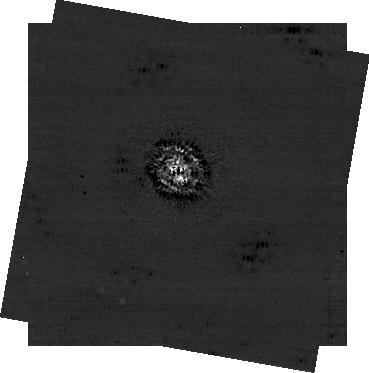
Target: VEGA
Instrument: NIRCAM/CORON
Filter: F444W+MASKRND
Exposure: 43 min
Observation ID: jw01193-c1021_t001_nircam_f444w-maskrnd-sub320a430r

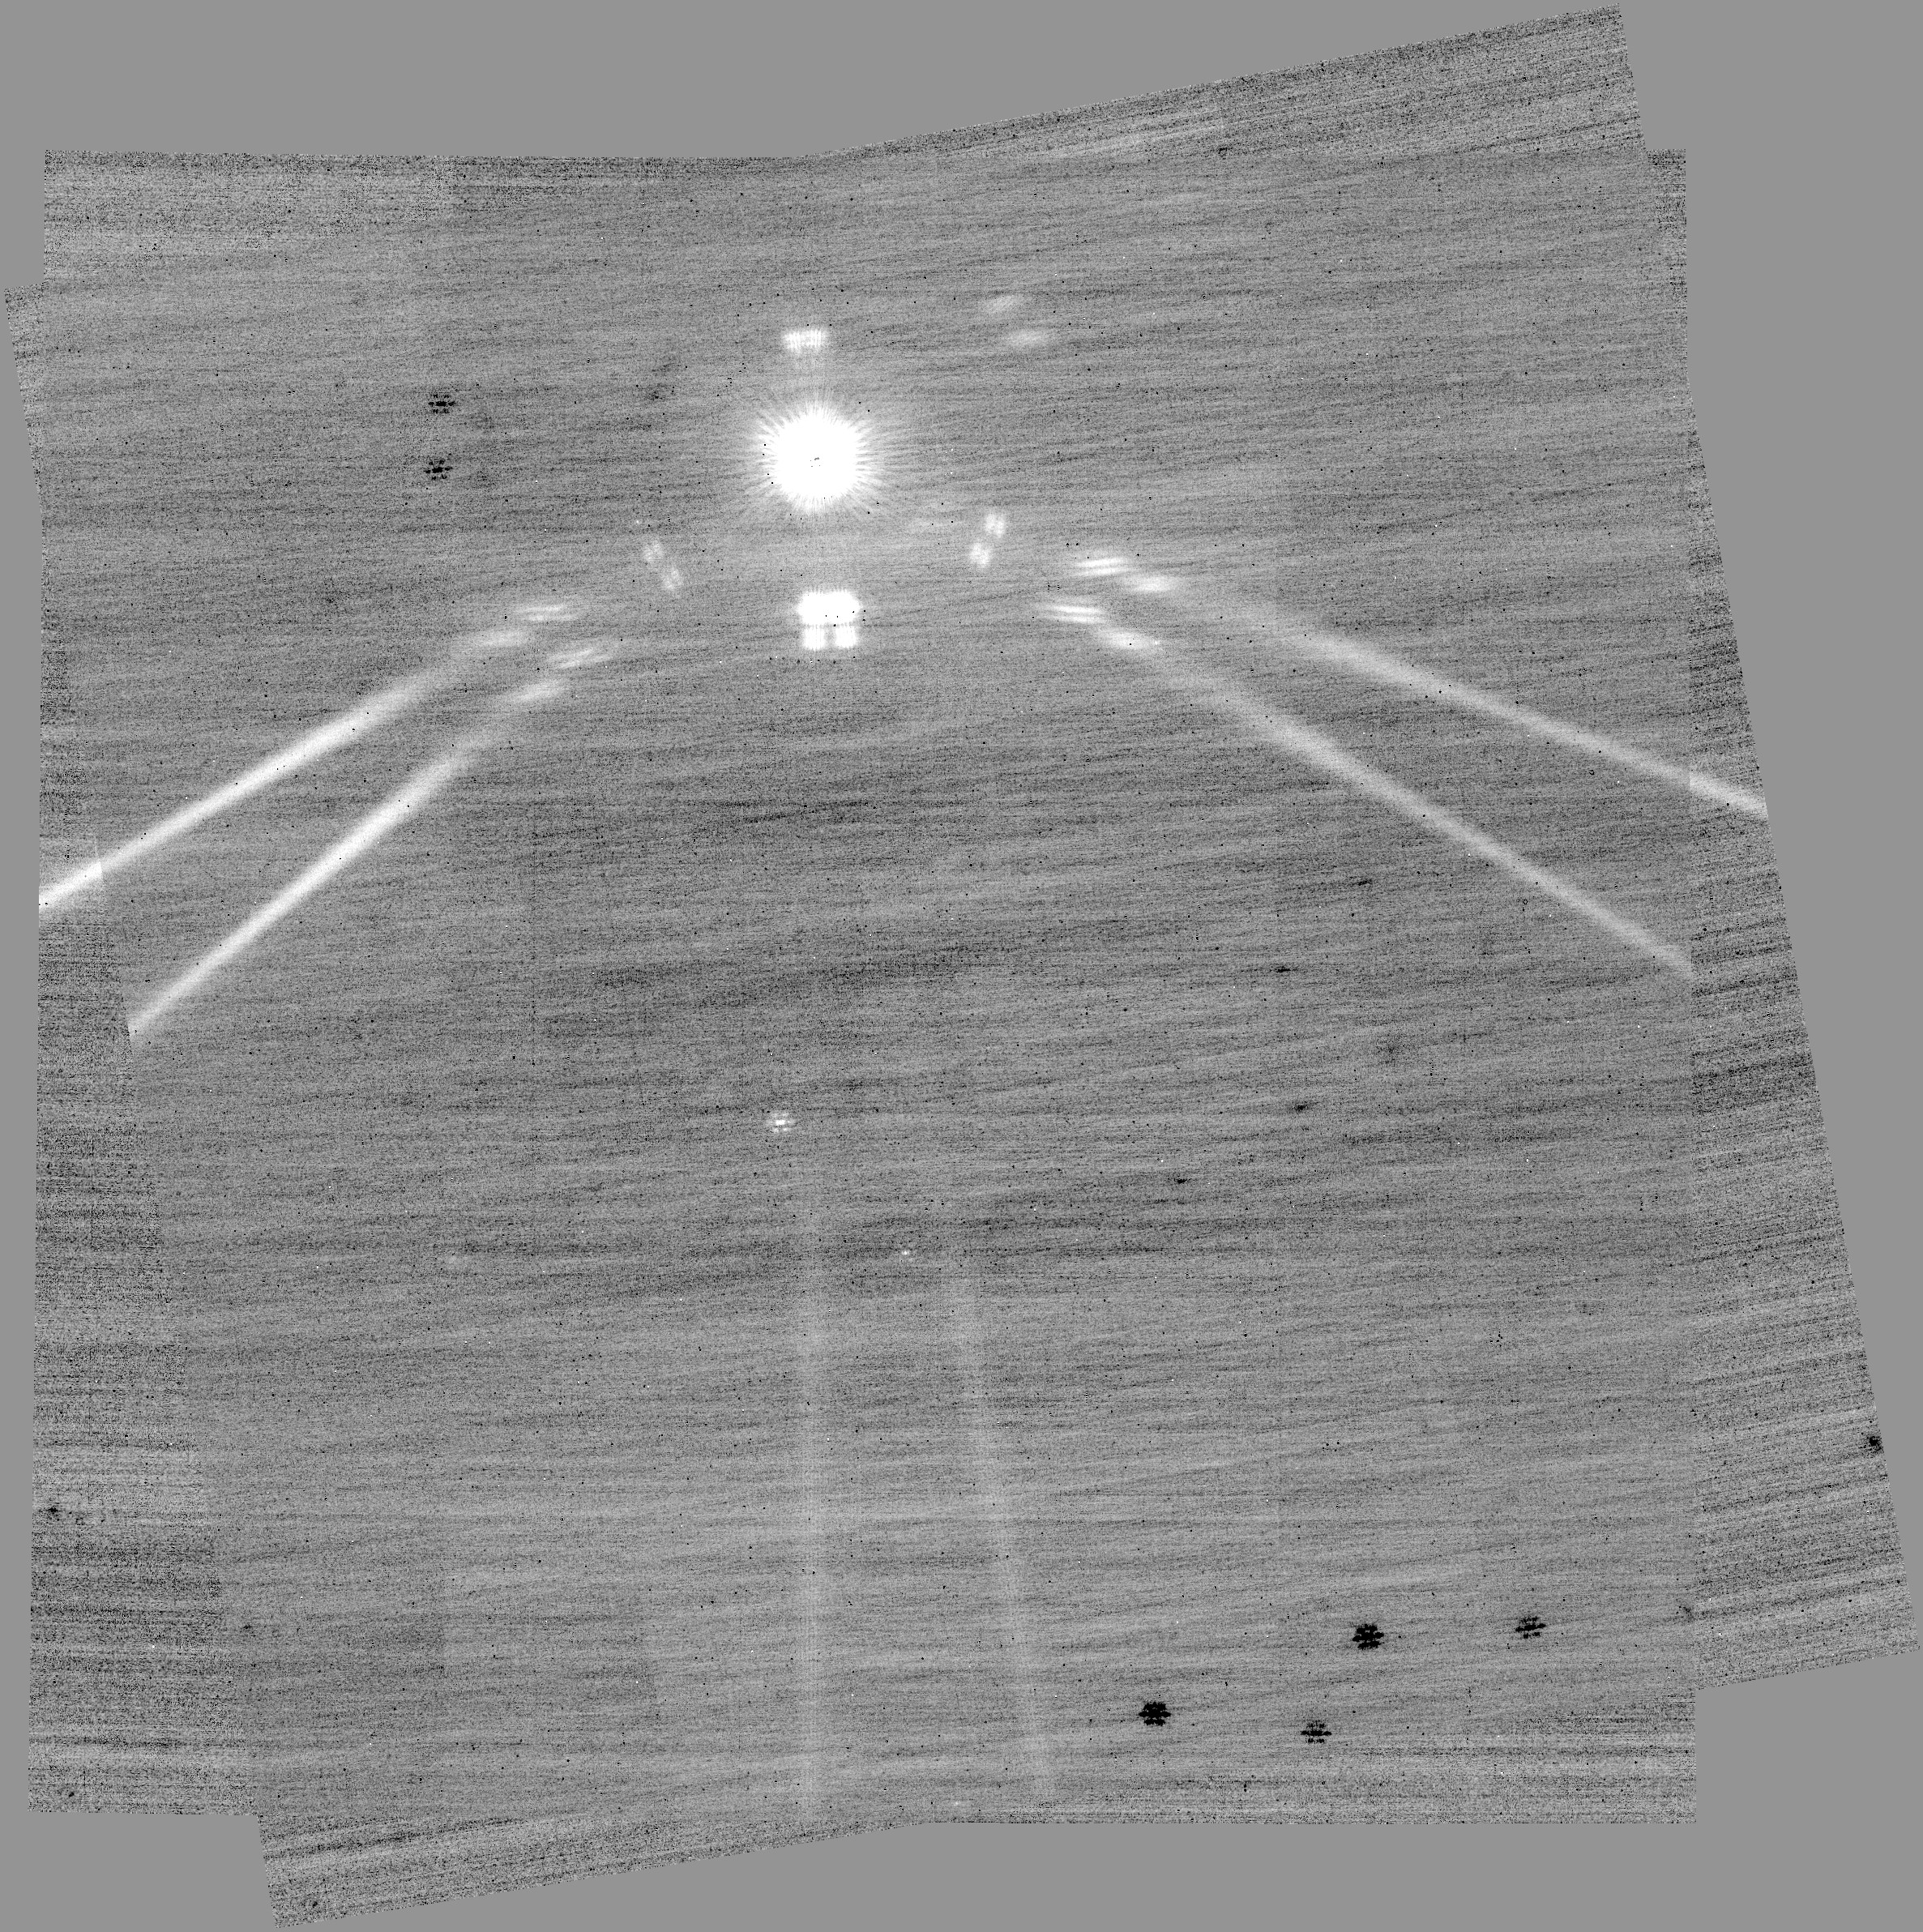
Target: FOMALHAUT
Instrument: NIRCAM/CORON
Filter: F356W+MASKRND
Exposure: 9 min
Observation ID: jw01193-c1031_t015_nircam_f356w-maskrnd

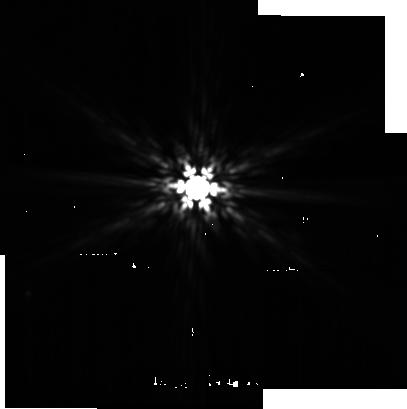
Target: EPS-ERI-PSF-ALL
Instrument: MIRI
Filter: F1500W
Exposure: 18 min
Observation ID: jw01193-o043_t012_miri_f1500w-sub256

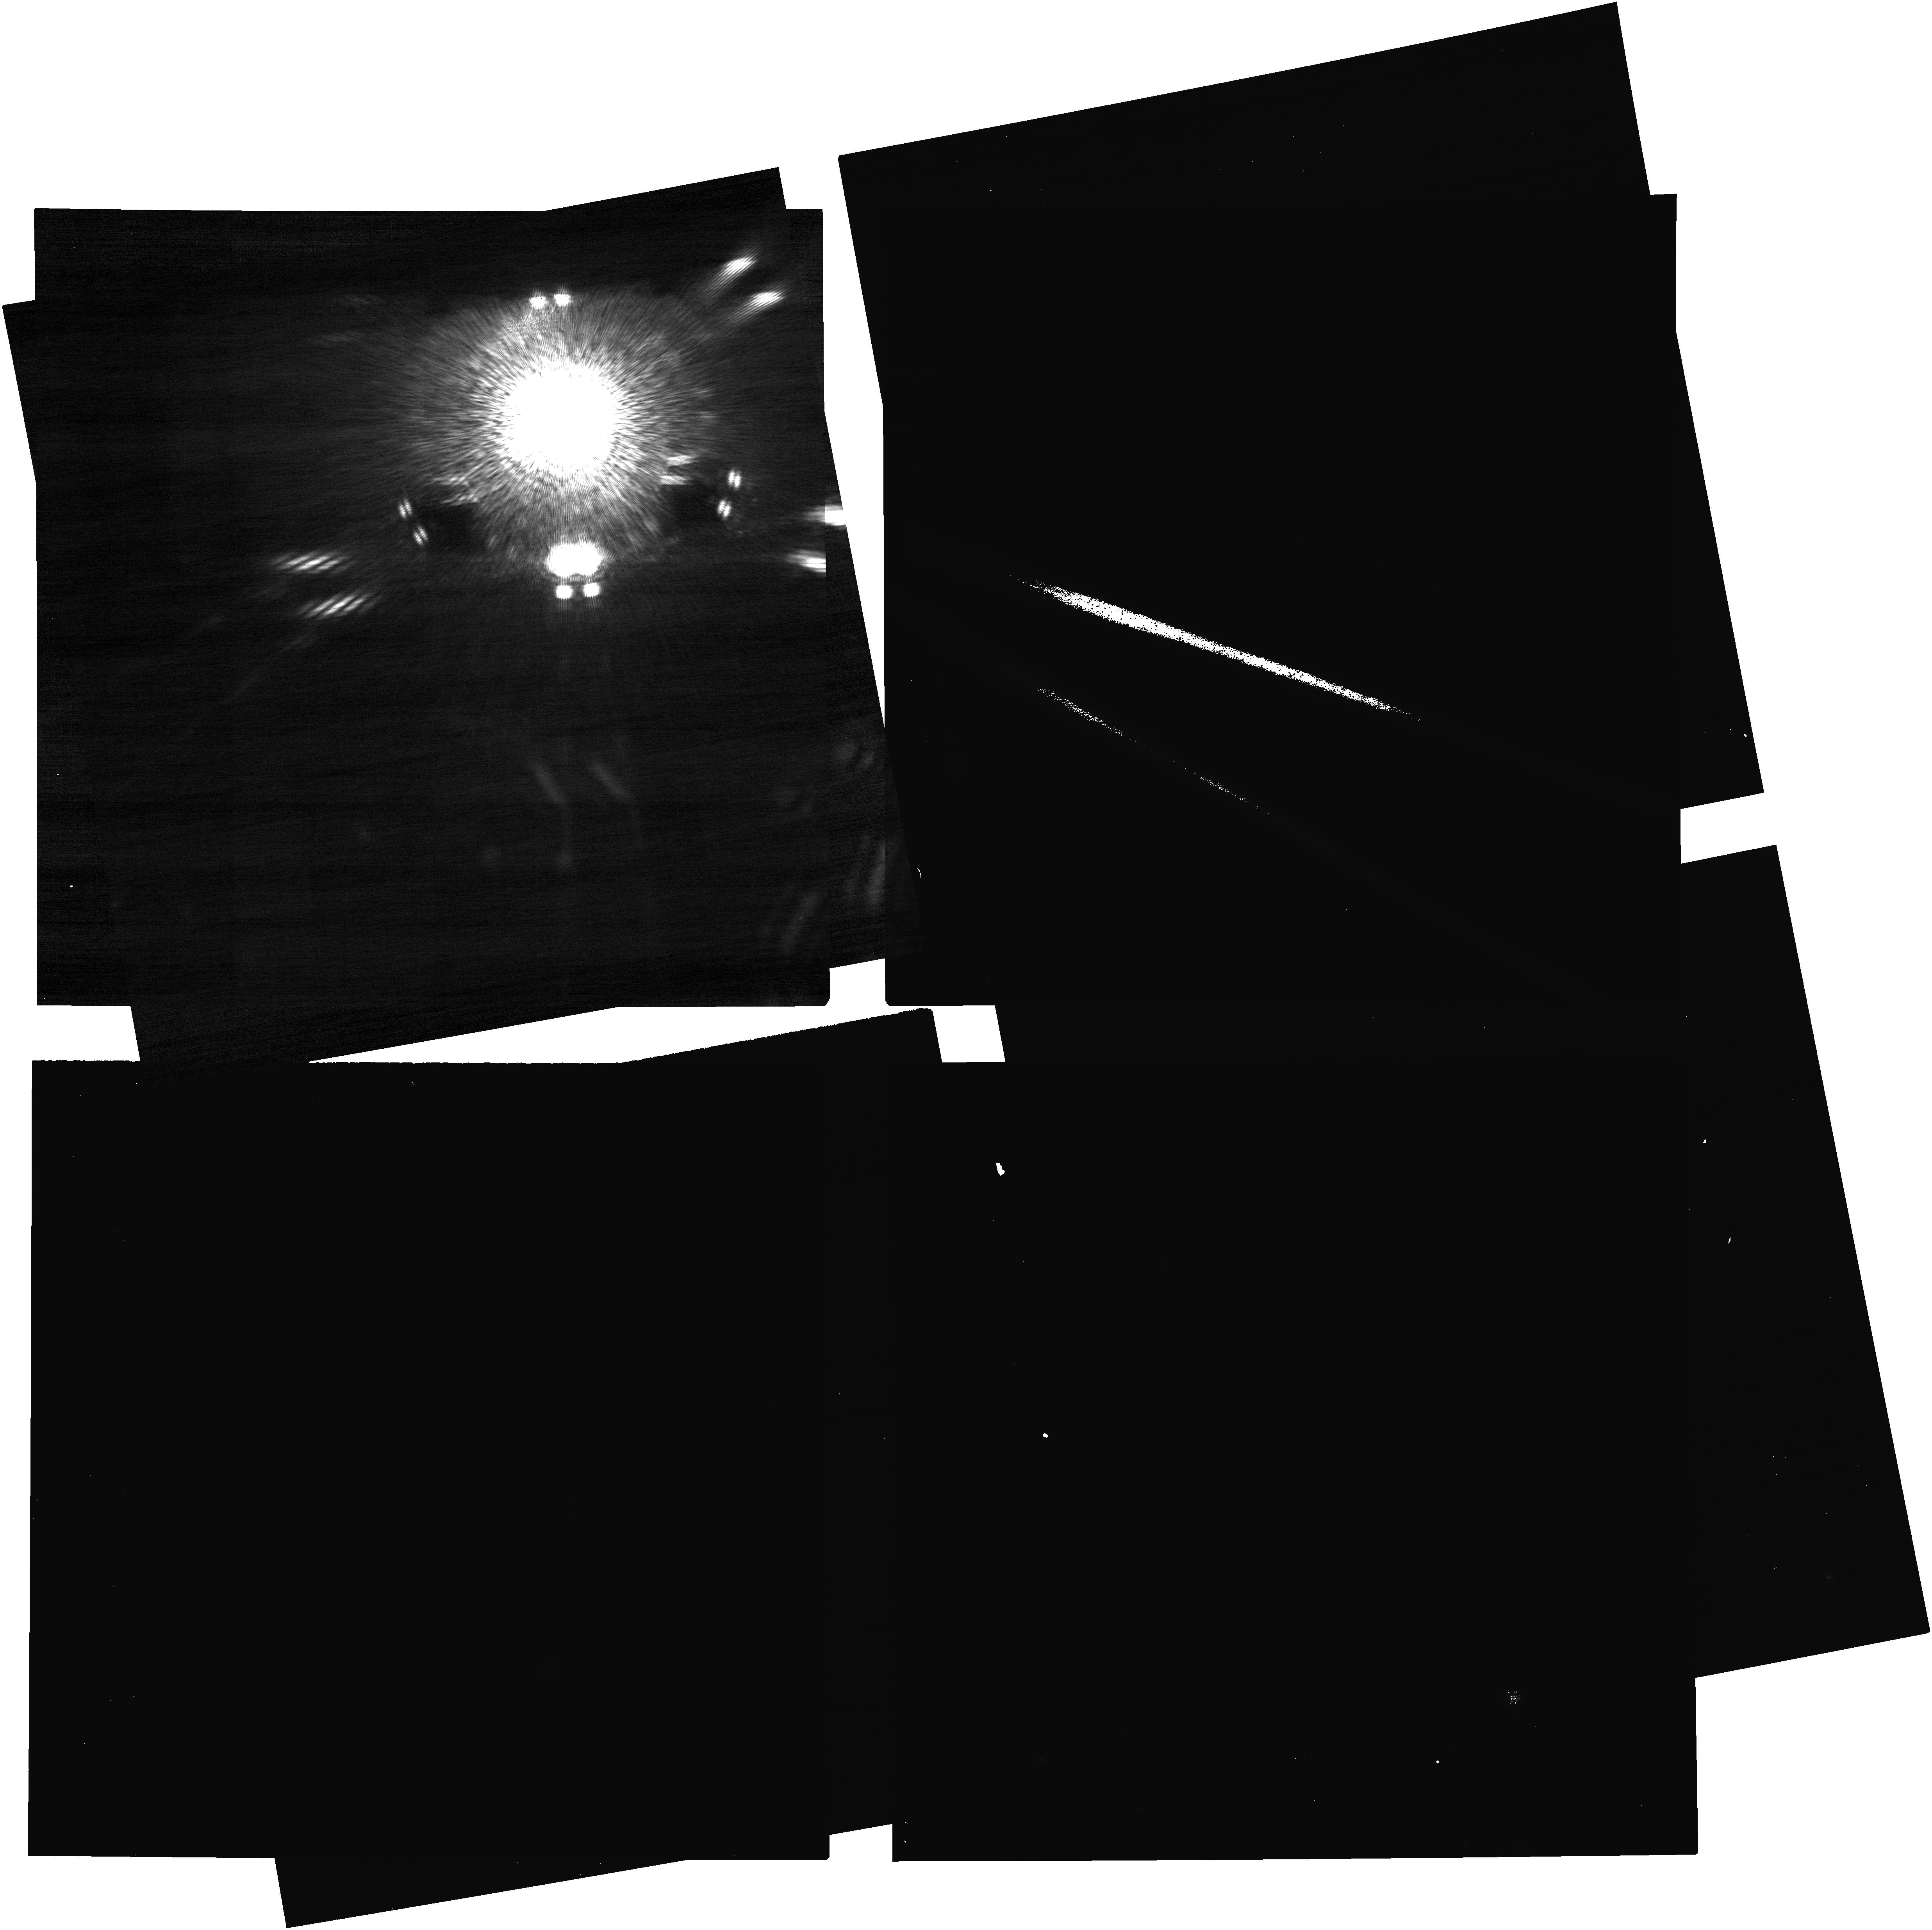
Target: EPS-ERI
Instrument: NIRCAM
Filter: F210M+MASKRND
Exposure: 43 min
Observation ID: jw01193-c1024_t009_nircam_f210m-maskrnd

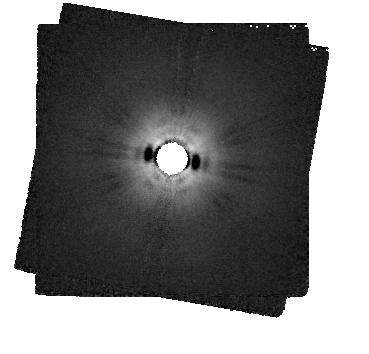
Target: VEGA-COPY-MIRI-CORON
Instrument: MIRI/CORON
Filter: F2300C+LYOT_2300
Exposure: 32 min
Observation ID: jw01193-c1019_t002_miri_f2300c-masklyot

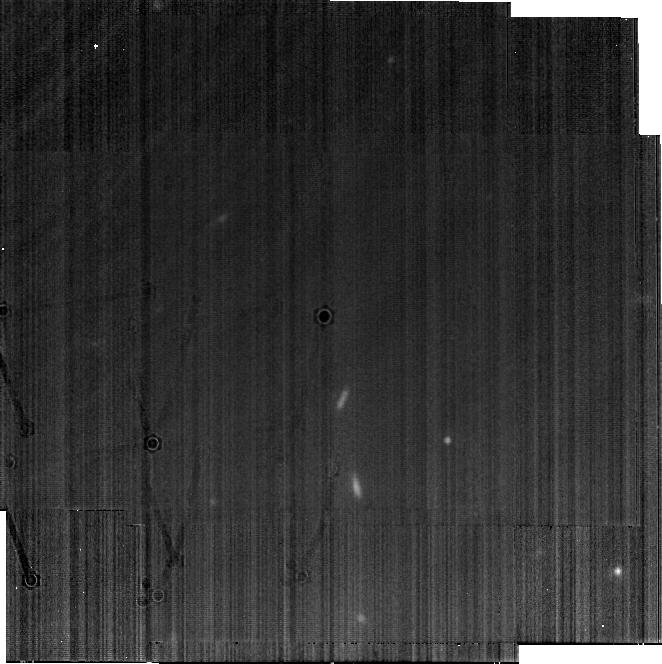
Target: EPS-ERI-MIRI-BACK-NEW
Instrument: MIRI
Filter: F1800W
Exposure: 17 min
Observation ID: jw01193-o045_t023_miri_f1800w-brightsky

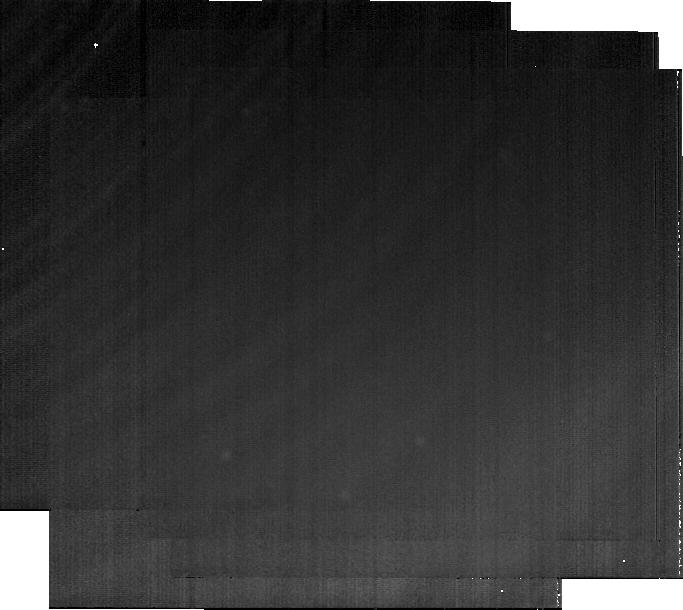
Target: VEGA-PSF-MIRI-CORON-BACK
Instrument: MIRI
Filter: F2550W
Exposure: 18 min
Observation ID: jw01193-o020_t007_miri_f2550w-brightsky

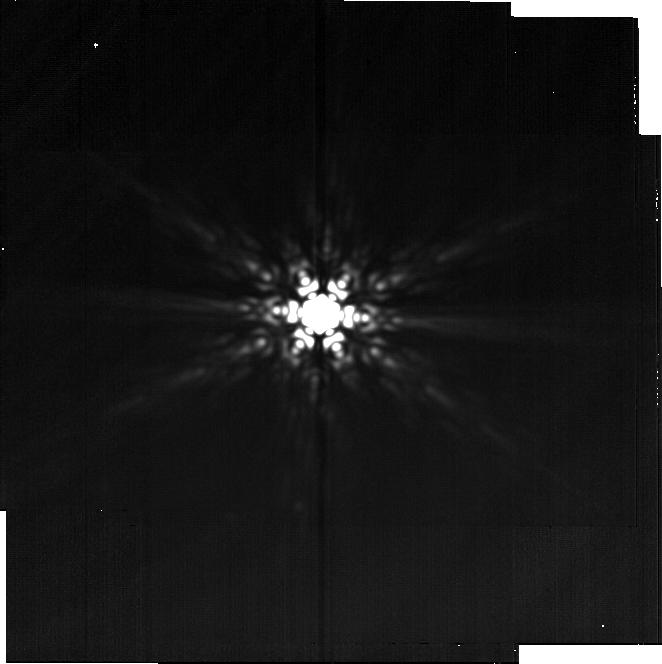
Target: FOMALHAUT-PSF-MIRI-F2550
Instrument: MIRI
Filter: F2550W
Exposure: 18 min
Observation ID: jw01193-o062_t019_miri_f2550w-brightsky

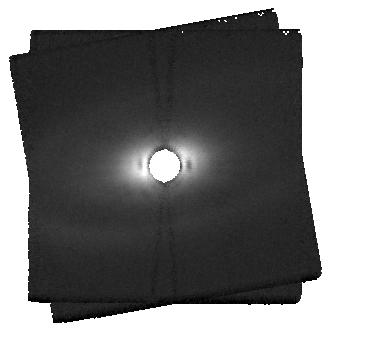
Target: FOMALHAUT-COPY-MIRI-CORON
Instrument: MIRI/CORON
Filter: F2300C+LYOT_2300
Exposure: 32 min
Observation ID: jw01193-c1015_t016_miri_f2300c-masklyot

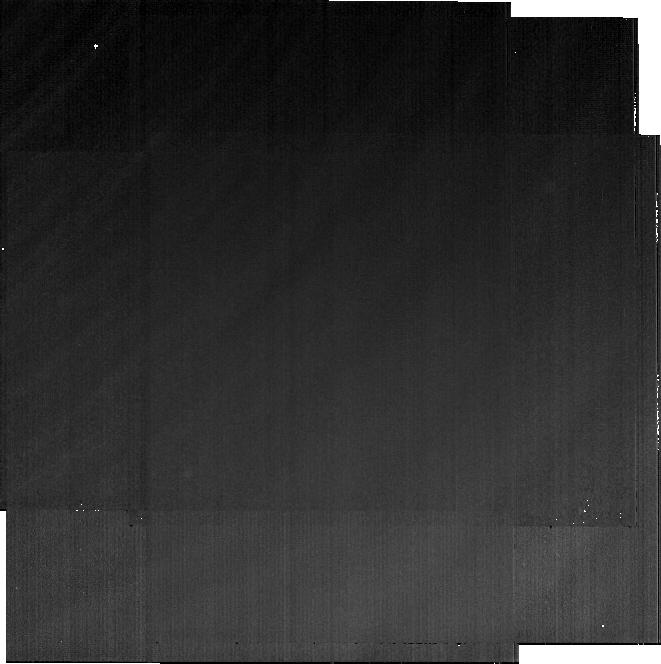
Target: DEL-ERI-MIRI-BACK-NEW
Instrument: MIRI
Filter: F2550W
Exposure: 18 min
Observation ID: jw01193-o041_t024_miri_f2550w-brightsky

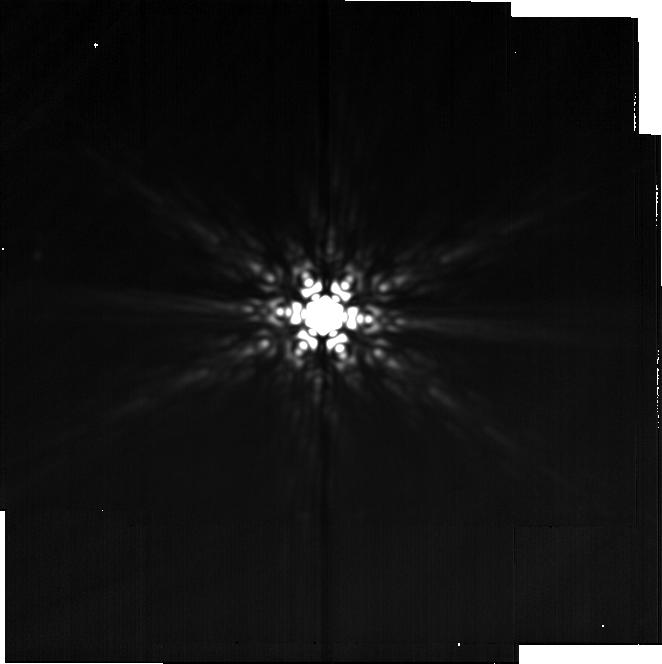
Target: VEGA-PSF-MIRI-F2550
Instrument: MIRI
Filter: F2550W
Exposure: 18 min
Observation ID: jw01193-o021_t005_miri_f2550w-brightsky

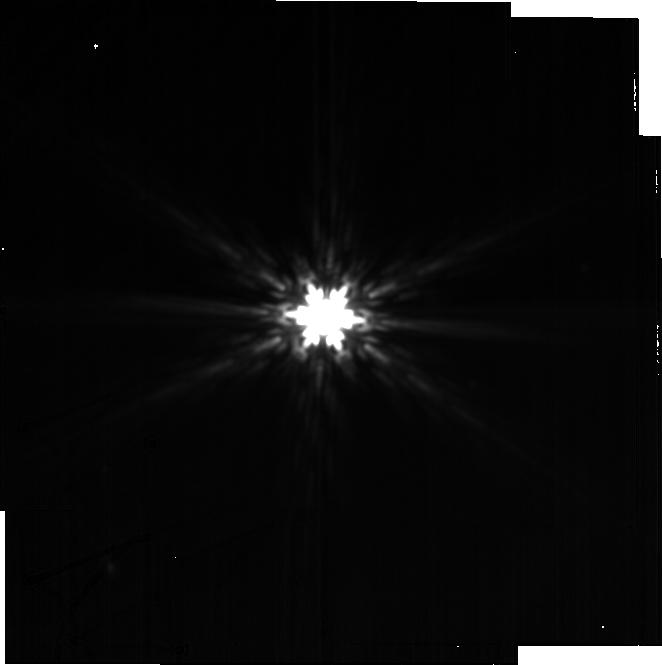
Target: EPS-ERI
Instrument: MIRI
Filter: F2100W
Exposure: 17 min
Observation ID: jw01193-o049_t009_miri_f2100w-brightsky

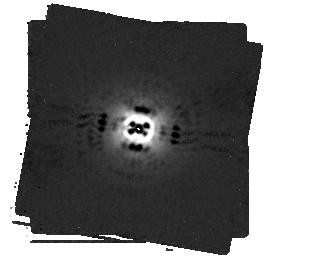
Target: VEGA-COPY-MIRI-CORON
Instrument: MIRI/CORON
Filter: F1550C+4QPM_1550
Exposure: 31 min
Observation ID: jw01193-c1020_t002_miri_f1550c-mask1550

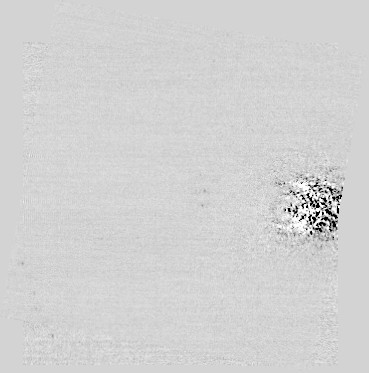
Target: VEGA
Instrument: NIRCAM/CORON
Filter: F210M+MASKRND
Exposure: 43 min
Observation ID: jw01193-c1034_t001_nircam_f210m-maskrnd-sub320a430r

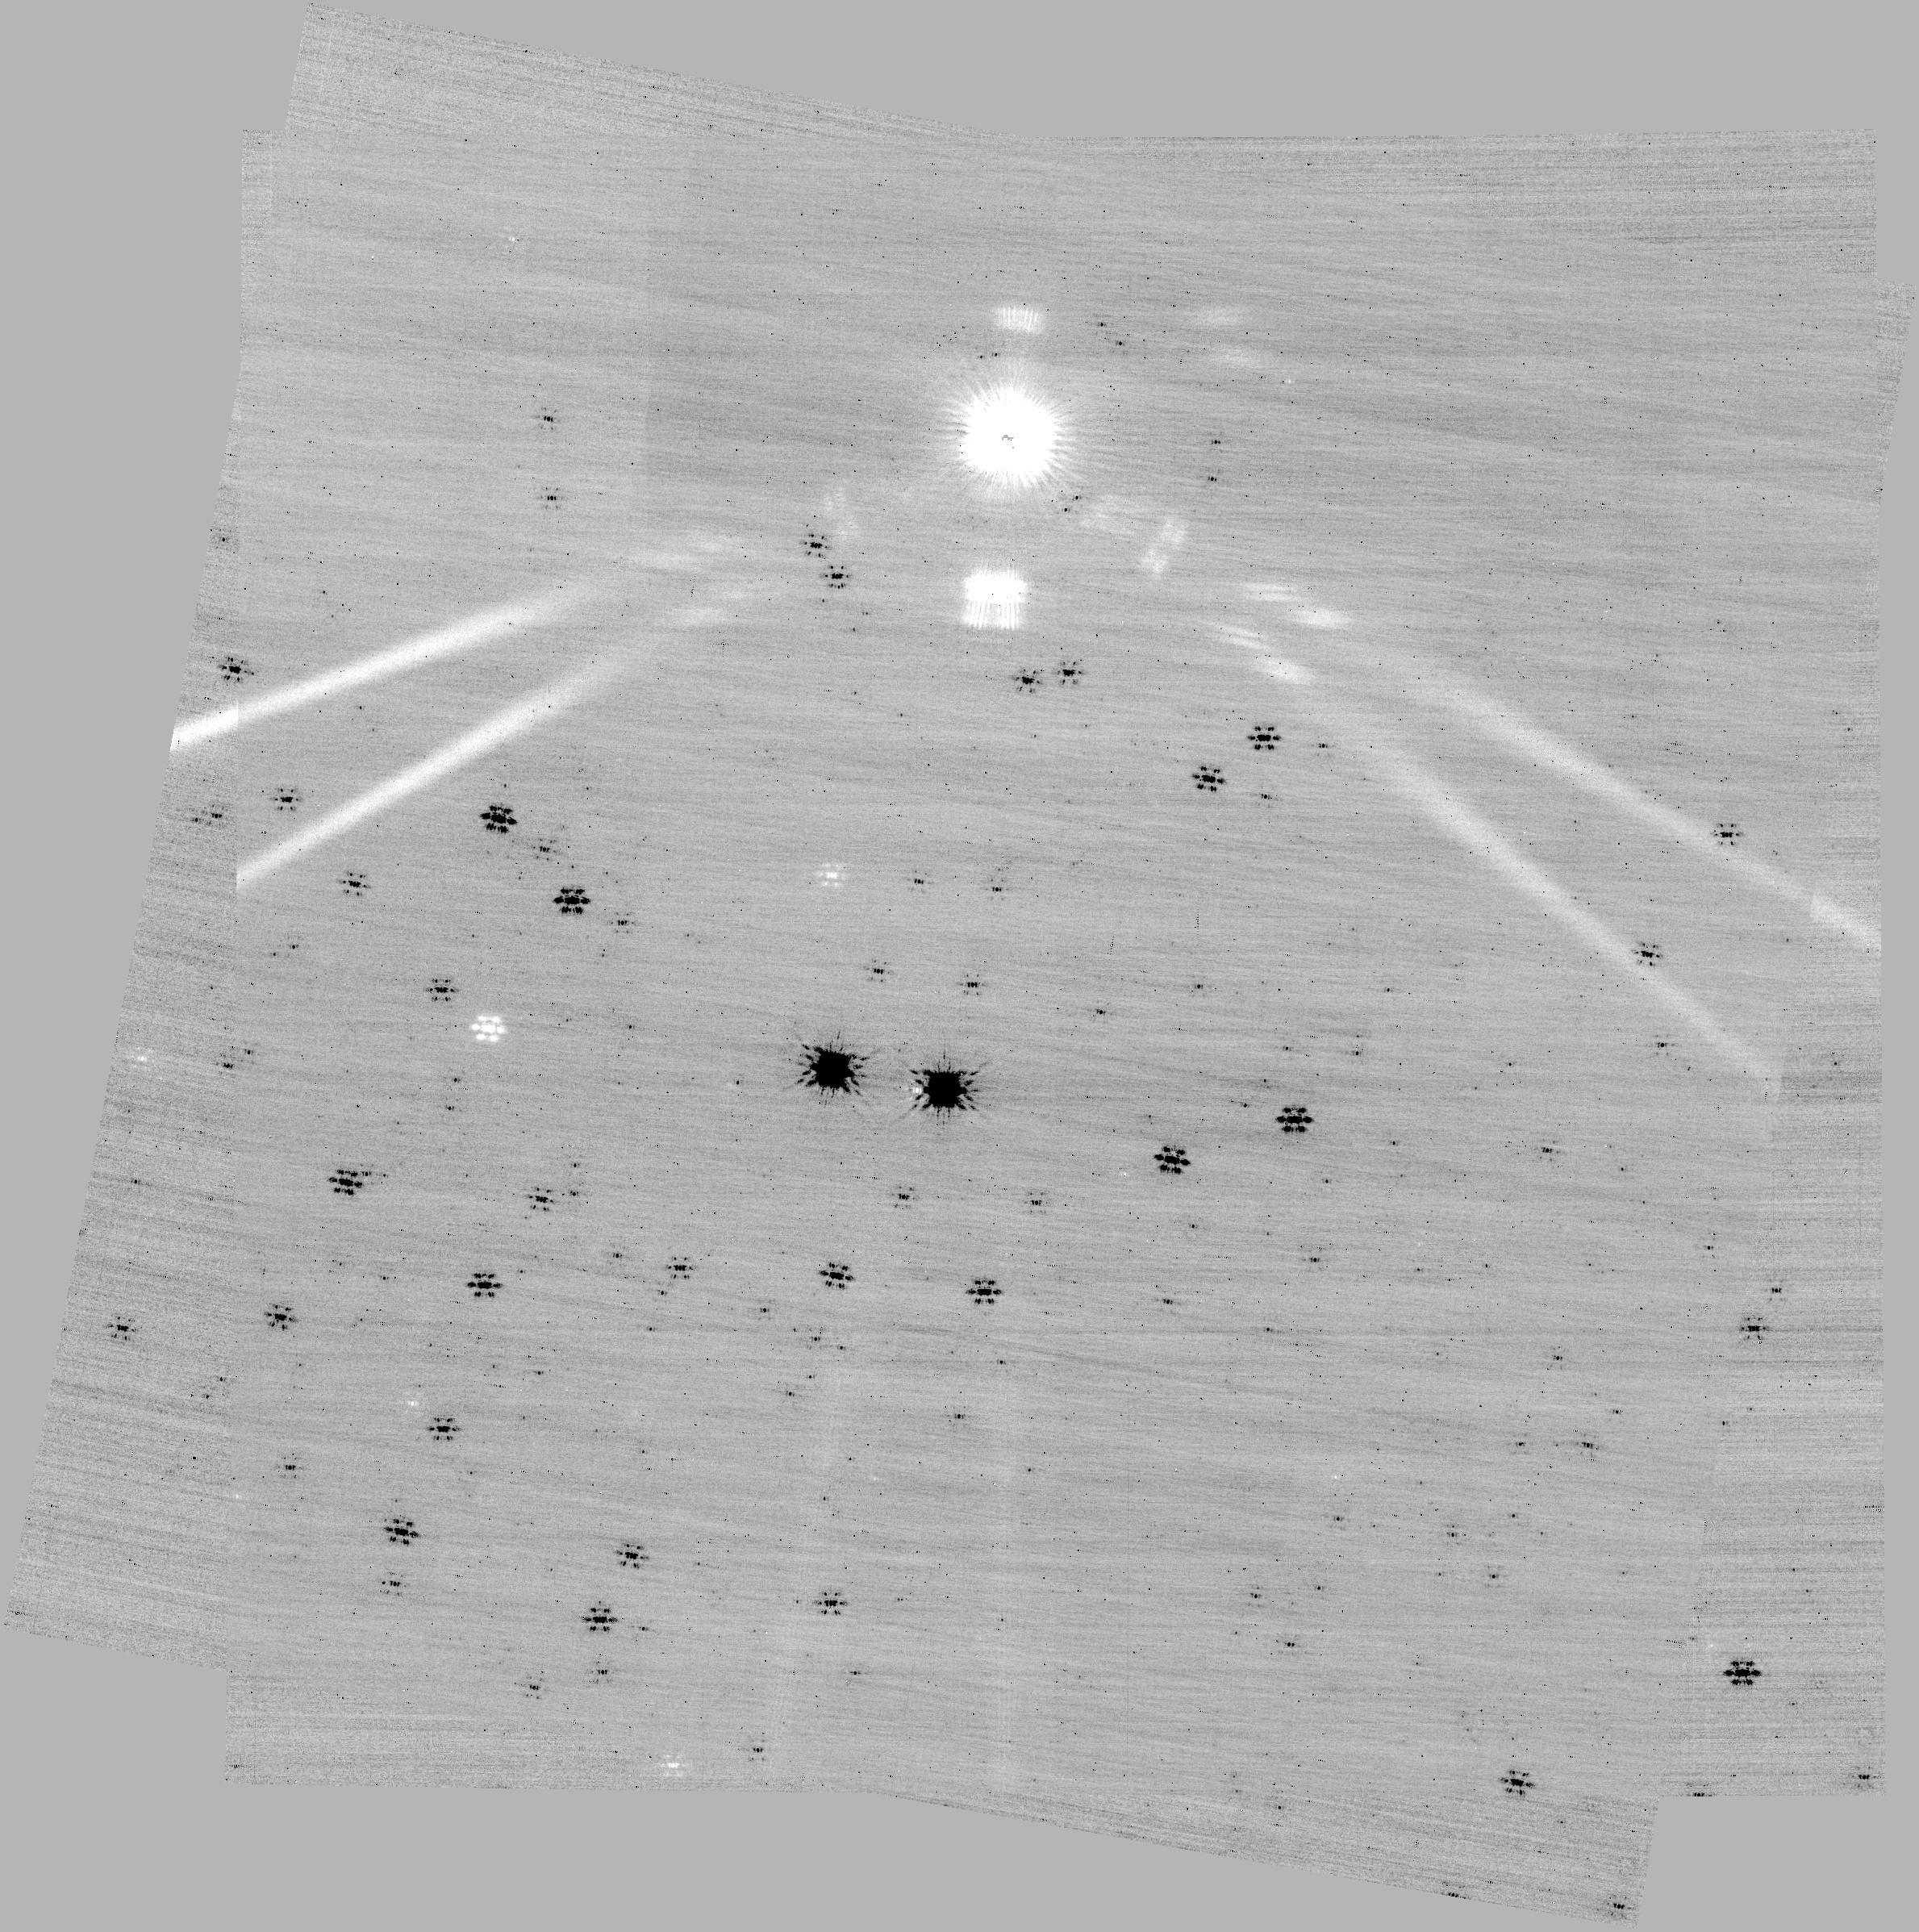
Target: VEGA
Instrument: NIRCAM/CORON
Filter: F444W+MASKRND
Exposure: 27 min
Observation ID: jw01193-c1035_t001_nircam_f444w-maskrnd

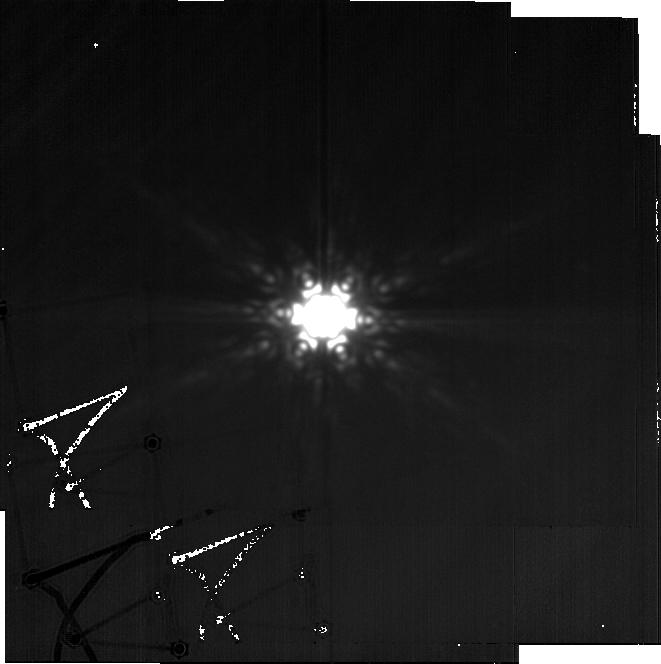
Target: EPS-ERI
Instrument: MIRI
Filter: F2550W
Exposure: 18 min
Observation ID: jw01193-o049_t009_miri_f2550w-brightsky

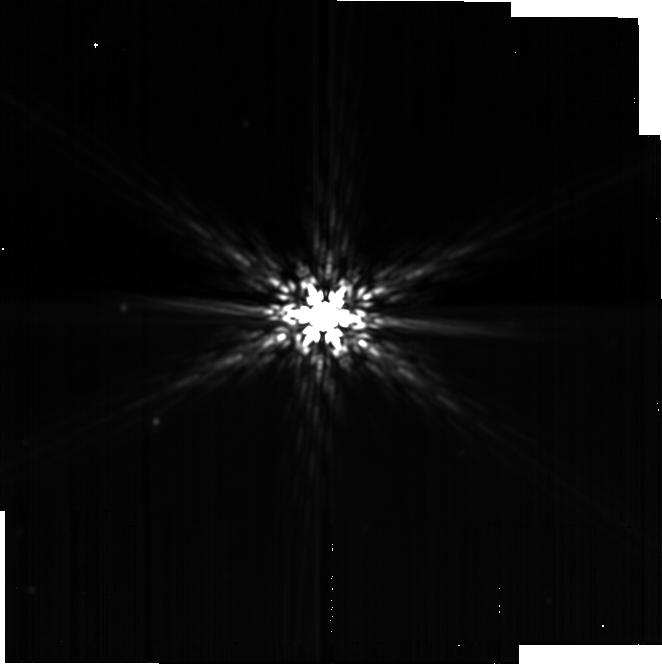
Target: EPS-ERI-PSF-ALL
Instrument: MIRI
Filter: F1800W
Exposure: 17 min
Observation ID: jw01193-o042_t012_miri_f1800w-brightsky

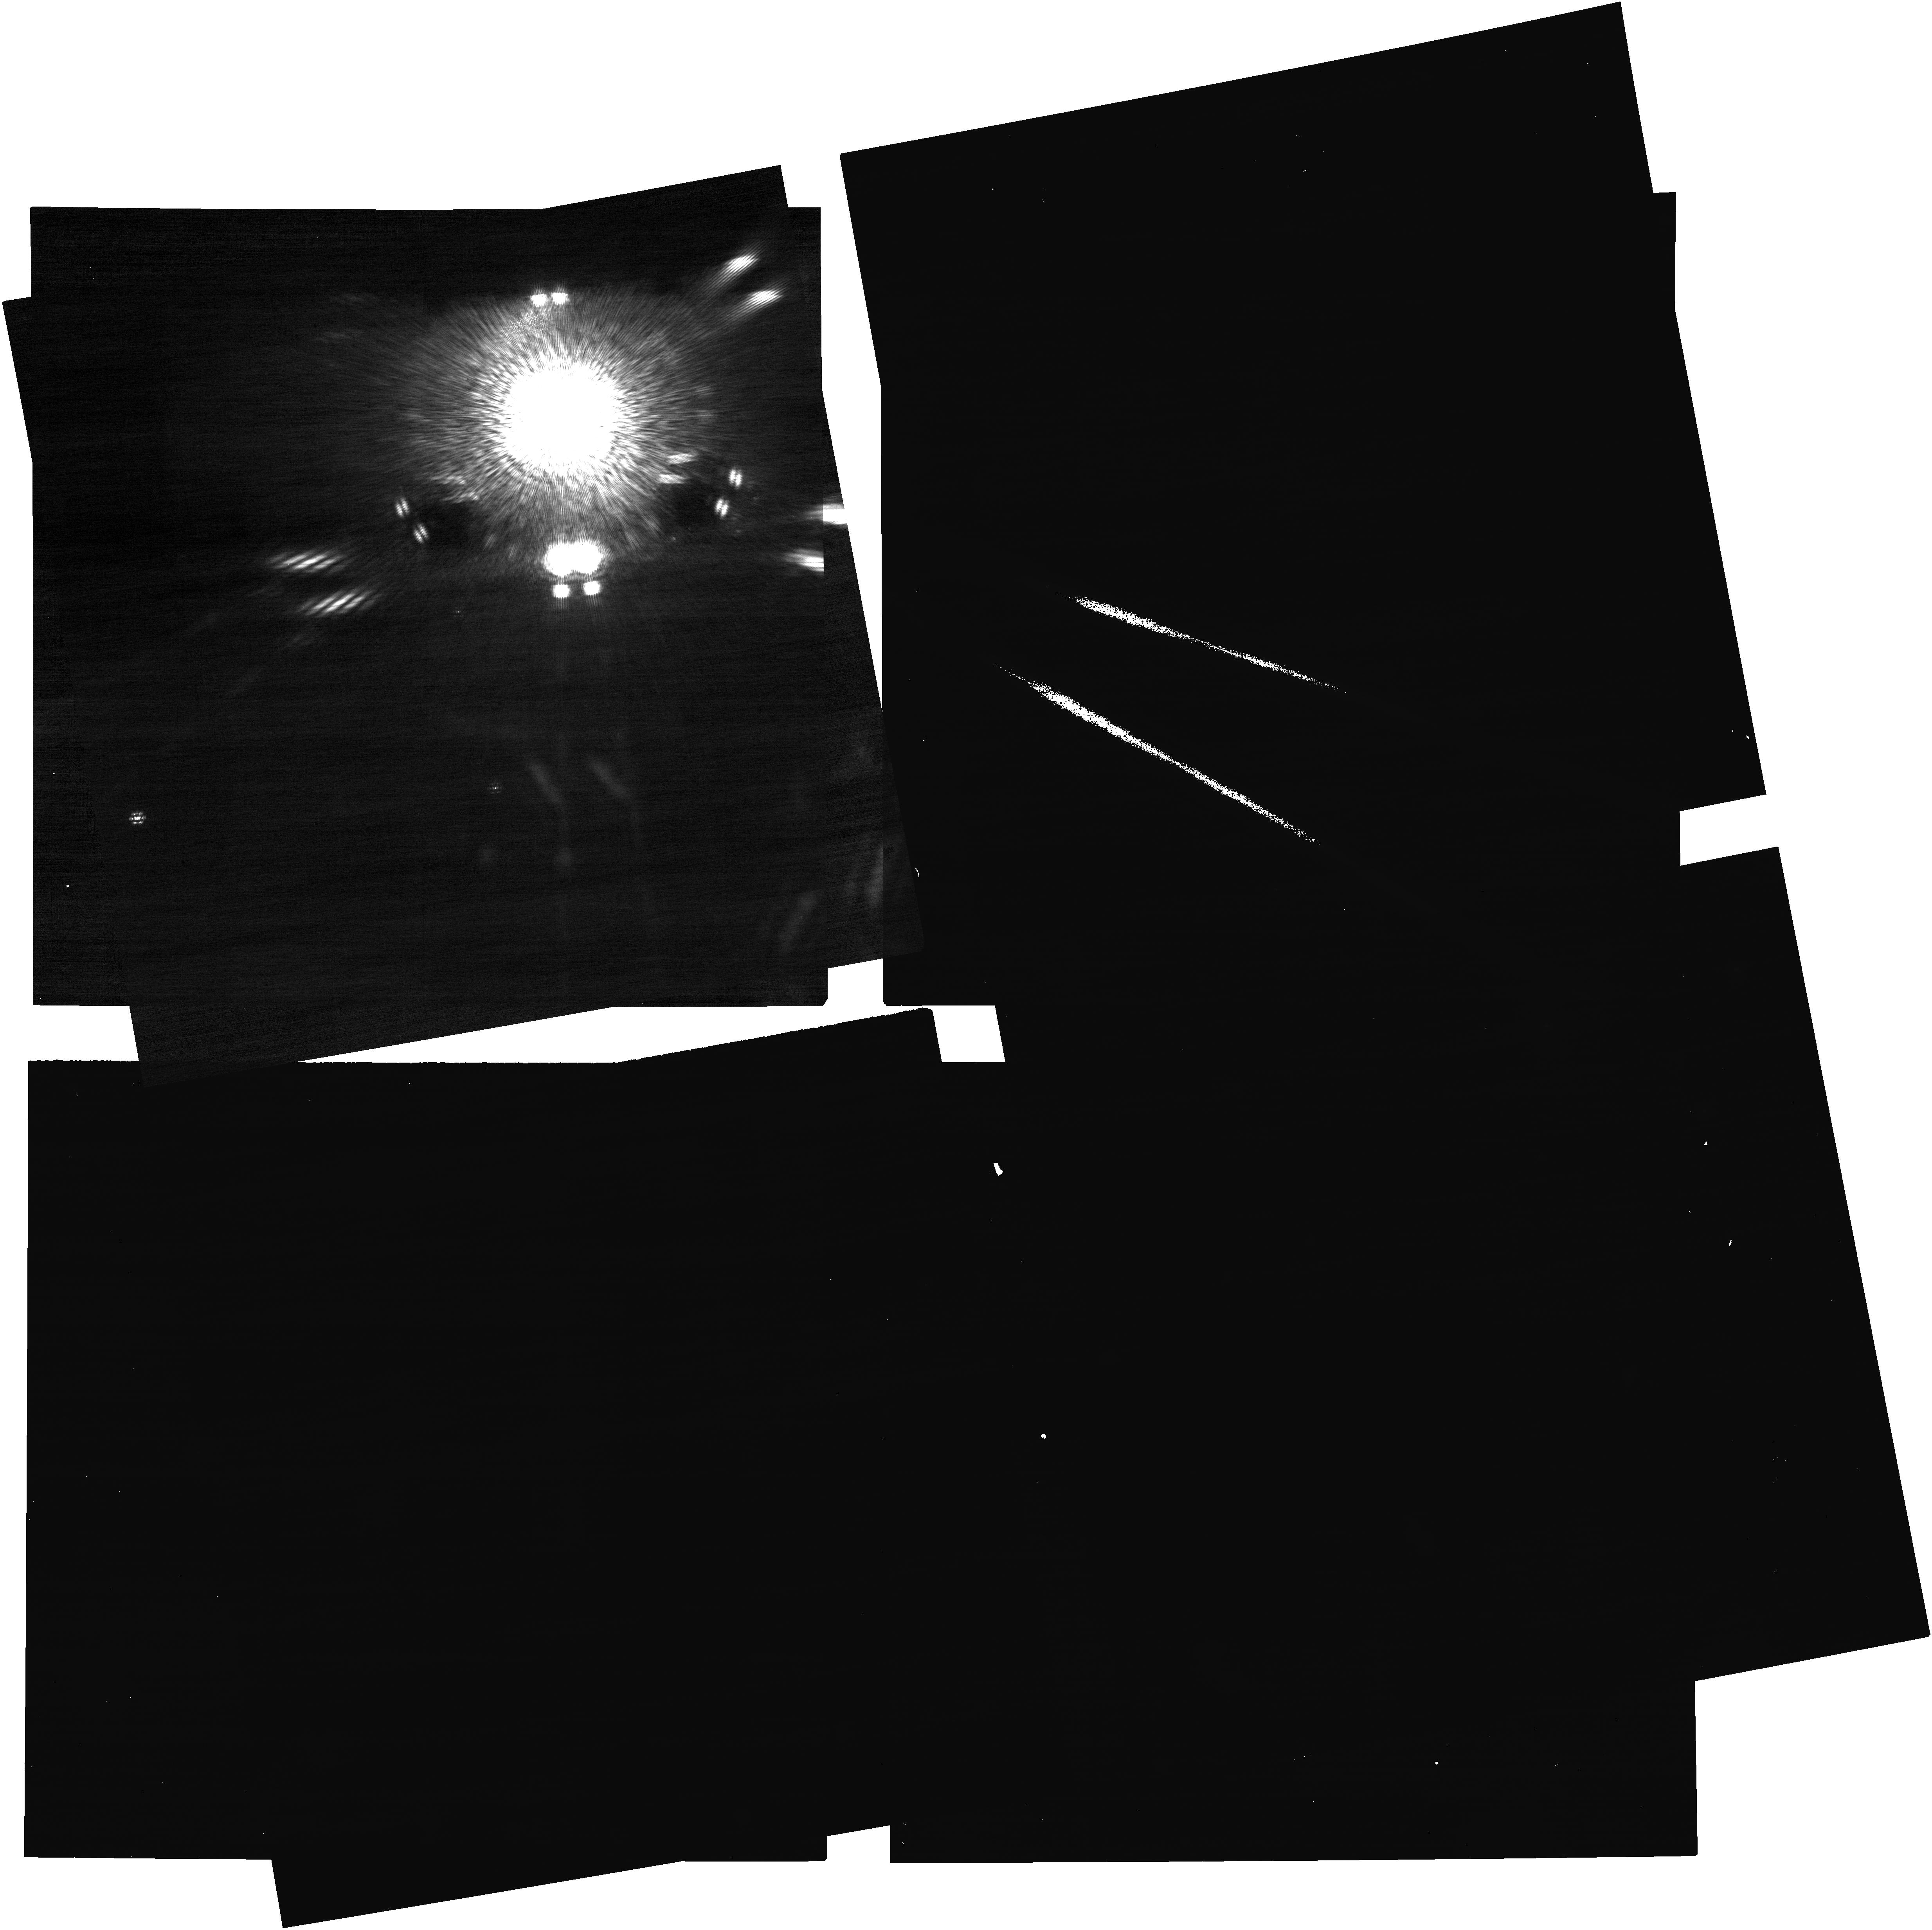
Target: EPS-ERI
Instrument: NIRCAM
Filter: F210M+MASKRND
Exposure: 43 min
Observation ID: jw01193-c1025_t009_nircam_f210m-maskrnd-image3

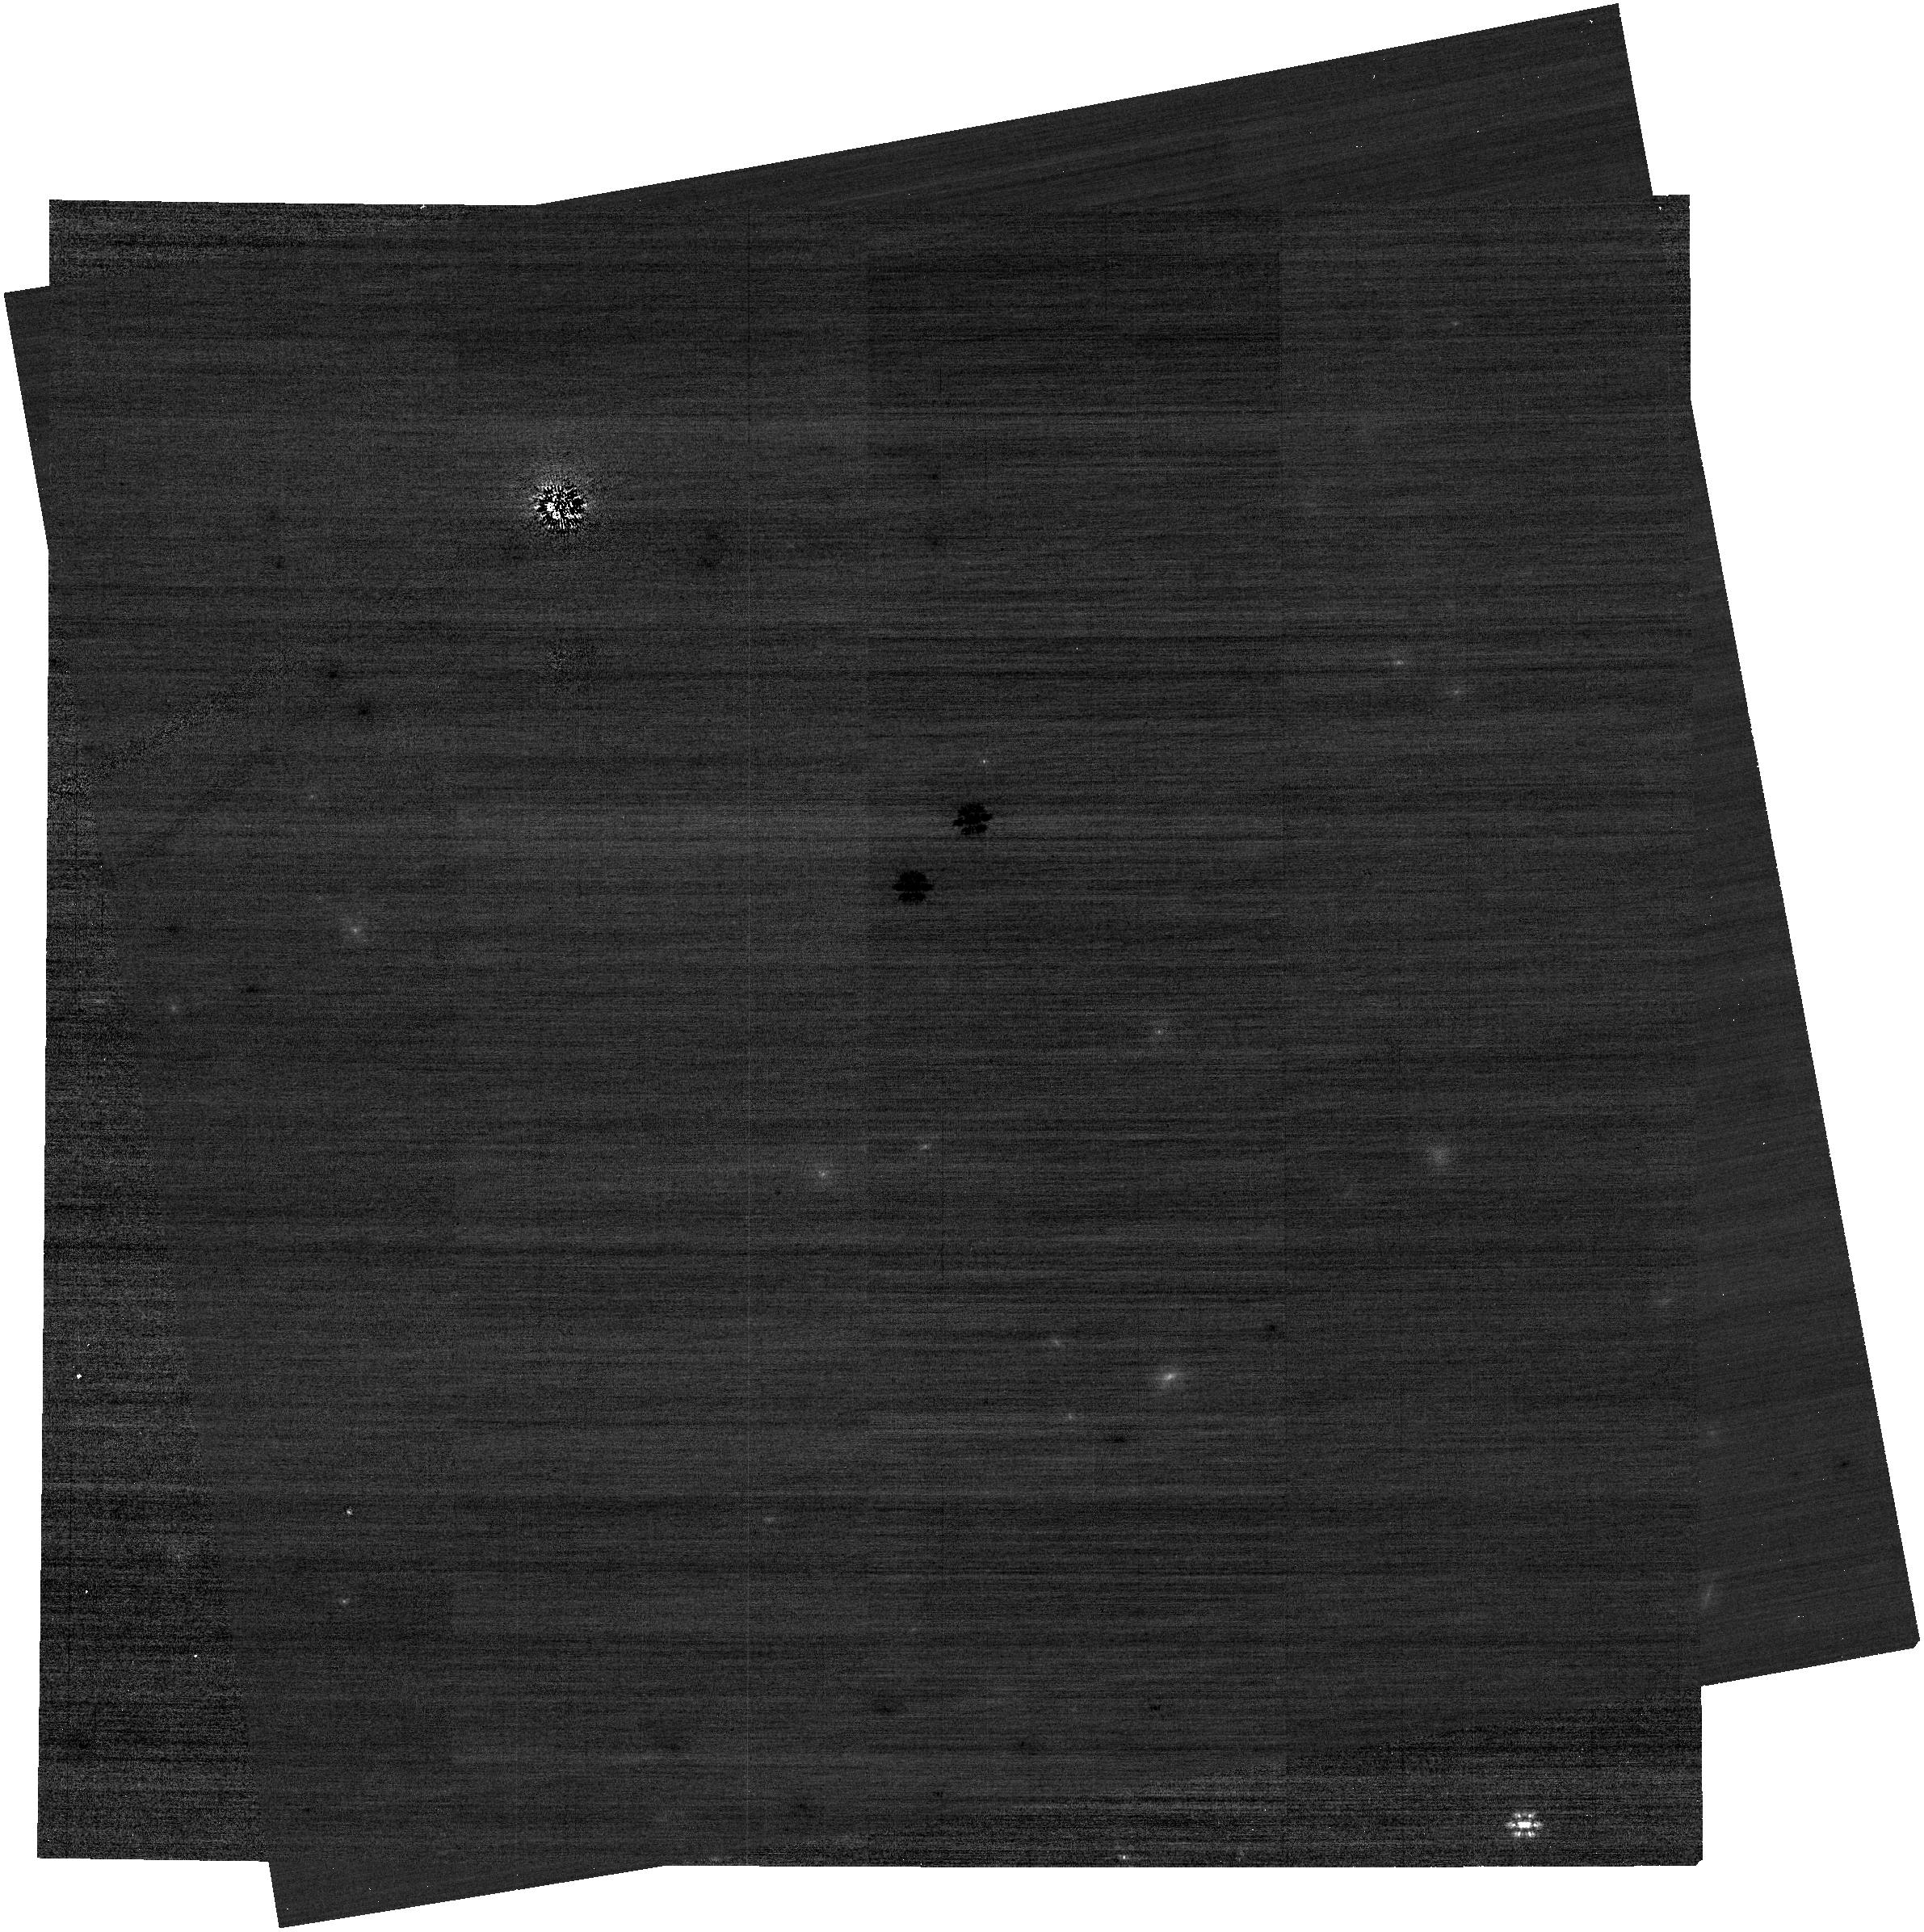
Target: EPS-ERI
Instrument: NIRCAM/CORON
Filter: F444W+MASKRND
Exposure: 43 min
Observation ID: jw01193-c1024_t009_nircam_f444w-maskrnd

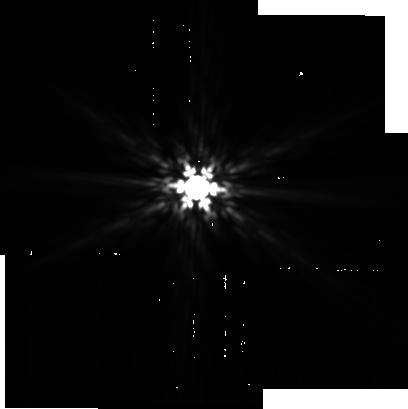
Target: EPS-ERI
Instrument: MIRI
Filter: F1500W
Exposure: 18 min
Observation ID: jw01193-o048_t009_miri_f1500w-sub256

Coronagraphic Imaging of Young Planets and Debris Disk with NIRCam and MIRI (PI: Beichman, Charles A.)

The MIRI GTO team will use JWST to probe the three nearest prominent debris disks in detail: Eps Eridani, Fomalhaut, and Vega. This program will both test the analogies with the Solar System and develop conceptual templates for interpretation of more distant systems where we can only achieve much poorer physical resolution. JWST is capable of resolving the emission of asteroid-belt analog regions around these stars. So far, the existence of such structures can only be inferred indirectly, but from analysis of spectral energy distributions, there appears to be a disk component in this region around many stars. There are two main possibilities for its origin, consistent with models for the production of zodiacal dust in the Solar System: 1) evaporation of comets at the current-day ice line of the systems; or 2) accumulation of planetesimals in the protoplanetary disk ice lines, leading to fossil planetesimal belts. As a test of these alternatives, we will use MIRI coronagraphic observations at 15.5 µm to test for the existence of asteroid-belt-analogs and if they exist, to determine where they lie. MIRI imaging at 23 (coronagraphy) and 25.5 µm (conventional imaging) will detect the outer belts of these systems at angular resolutions comparable to the best images available with ALMA. The first wavelength will be optimal for any structures affected by scattered light from the star, while the second will include the full extent of the outer rings. When combined with ALMA data, the JWST observations will document the production of small grains that contribute to the halo of debris disks around luminous stars. Because these grains reach super-thermal temperatures, it should be possible to trace them from the parent body rings outward for a significant distance. The very high angular resolution with MIRI will also be ideal to search for structures at the inner edges of cold outer debris rings, structures indicative of the influence of massive planets, or the effects of other snow lines (or both). This program is coordinated with the NIRCam GTO team to obtain images searching for massive planets around these three same stars. JWST and NIRCam have a sensitivity advantage over the ground in the 3-5 µm regime. The NIRCam instrument team is planning coronagraphic observations at 4.4 µm (with the F444W filter) to search both the interior (<10 arcsec) and exterior regions (up to 2.2 arcmin) for faint companions approaching Saturnian masses around Eps Eridani, Fomalhaut, and Vega. The interior region will be observed twice to reject background objects on the basis of source motion while entire field will be observed at 3 µm (with the F356W filter) to reject background stars and galaxies on the basis of color.